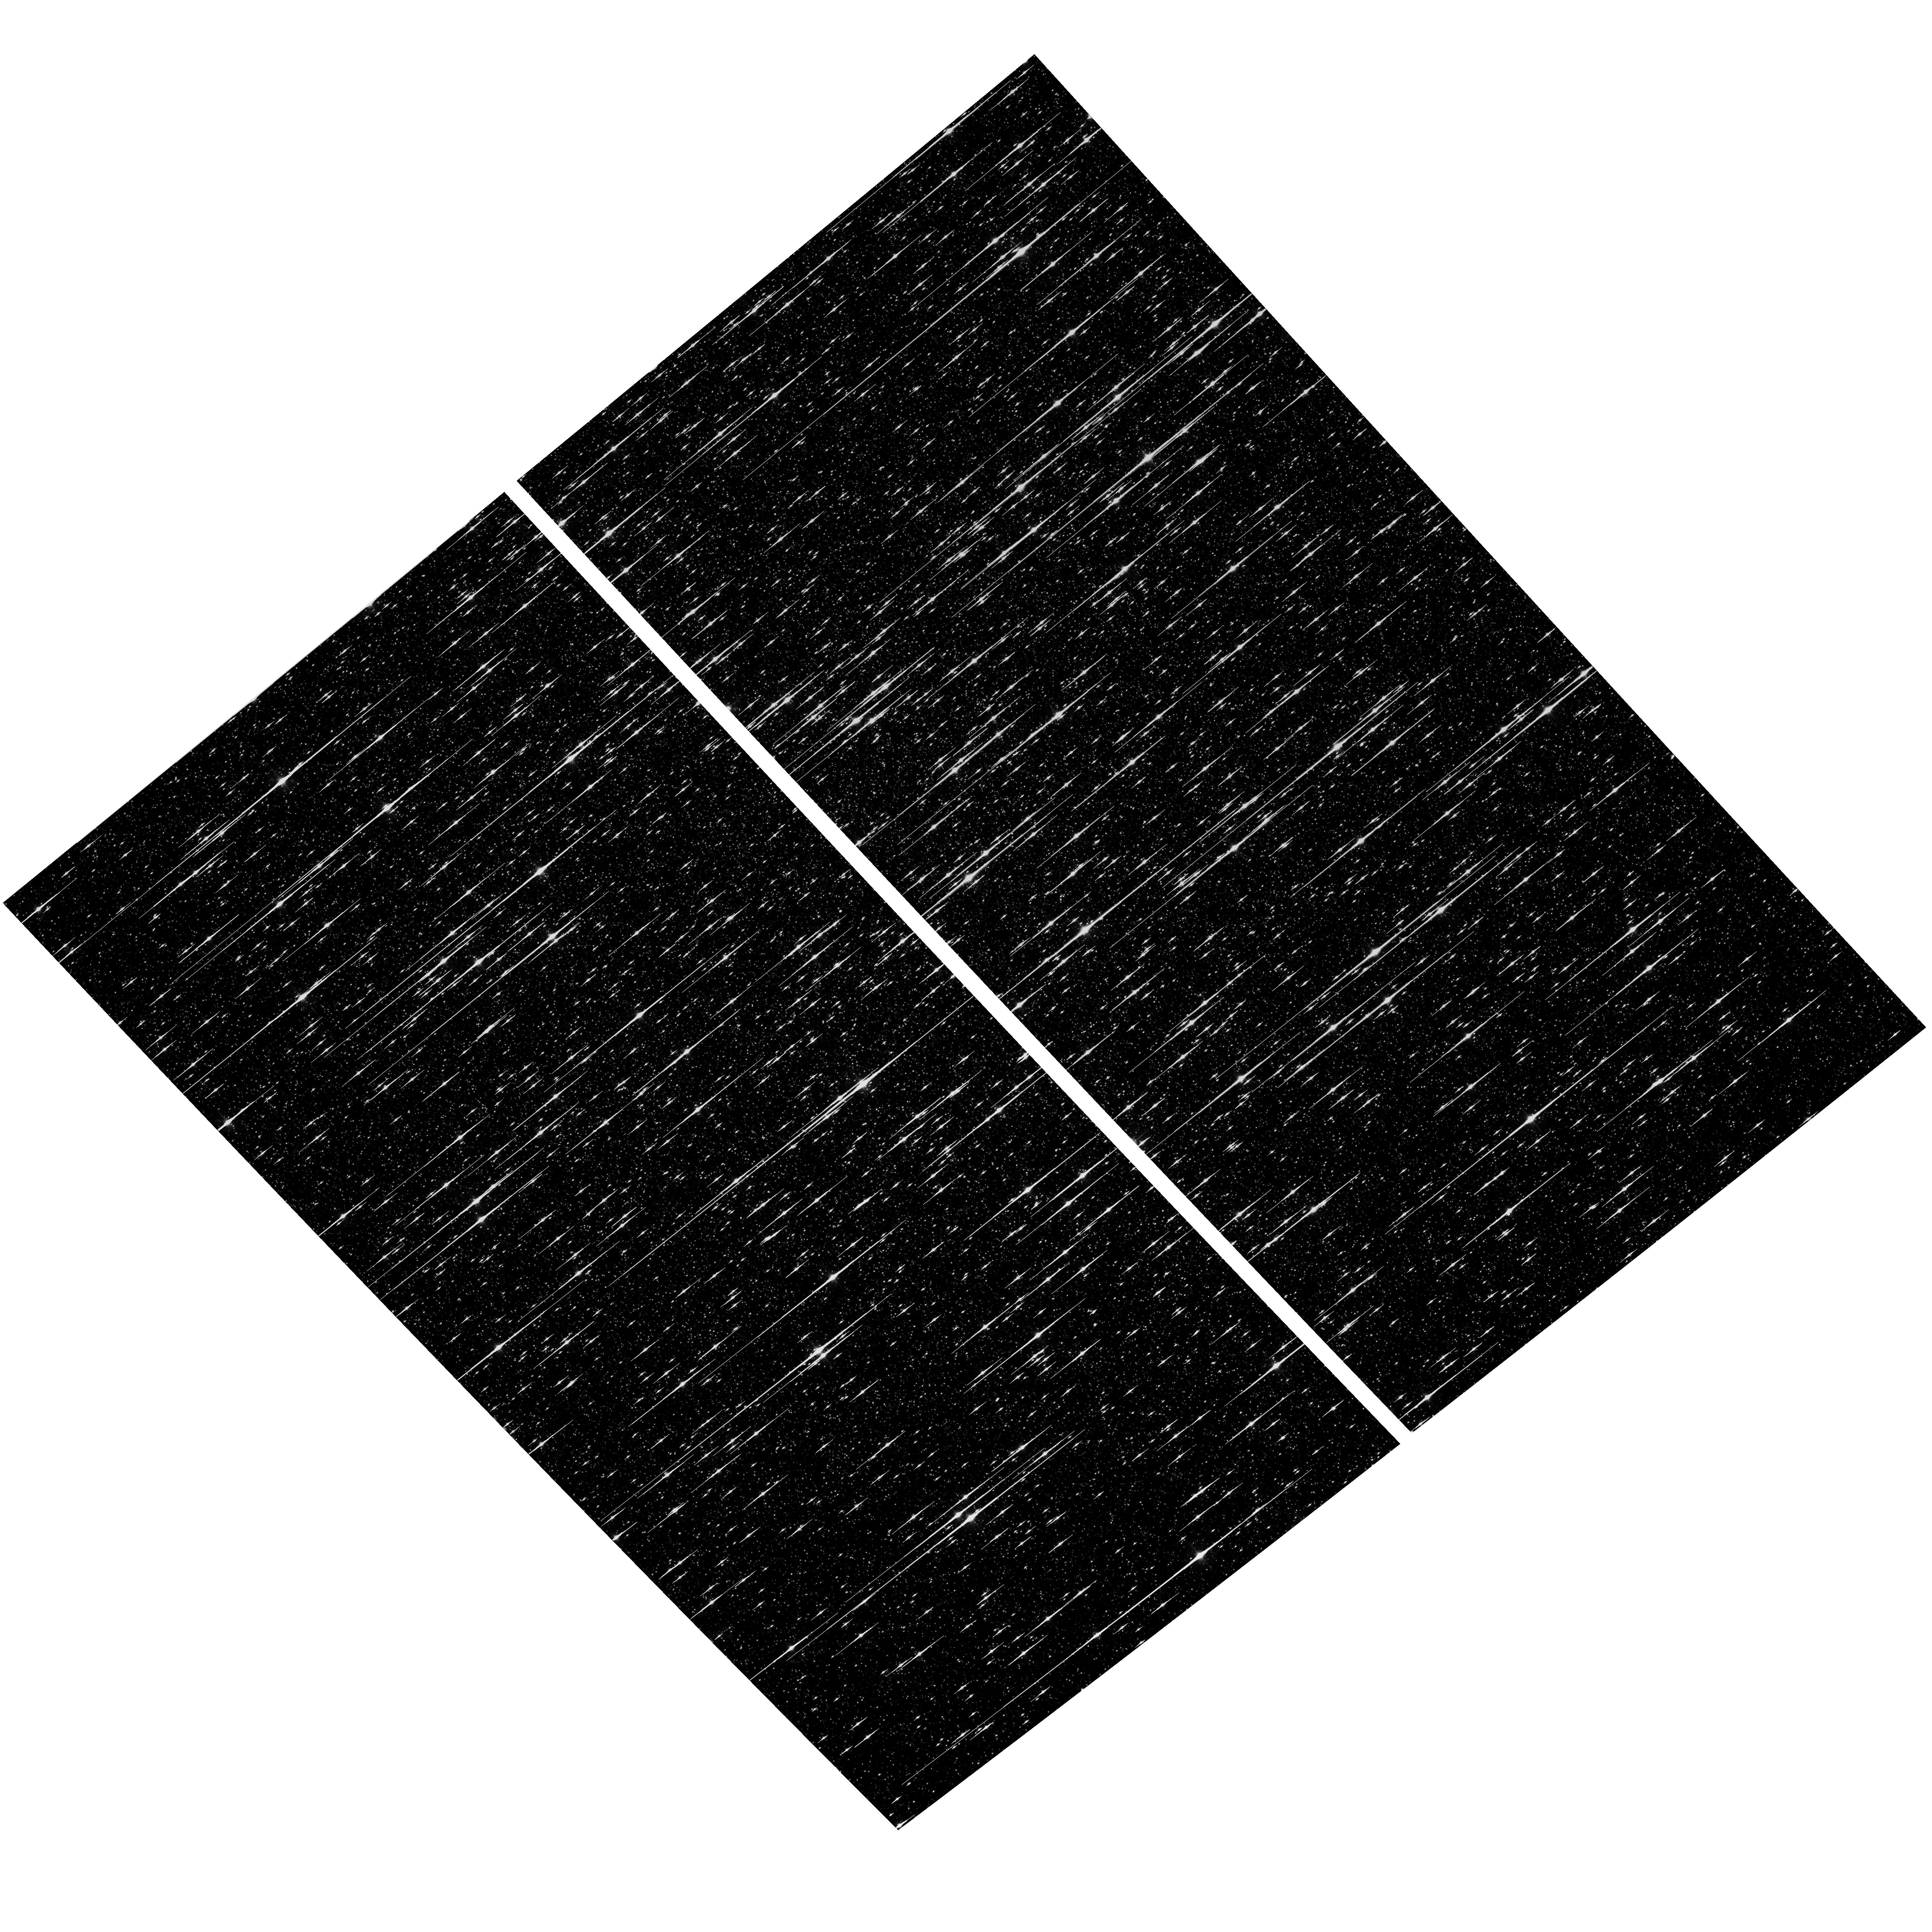
Target: OMEGACEN. Instrument: ACS/WFC. Filter: F606W. Exposure: 6 min. Observation ID: hst_13066_02_acs_wfc_f606w_jc3c02

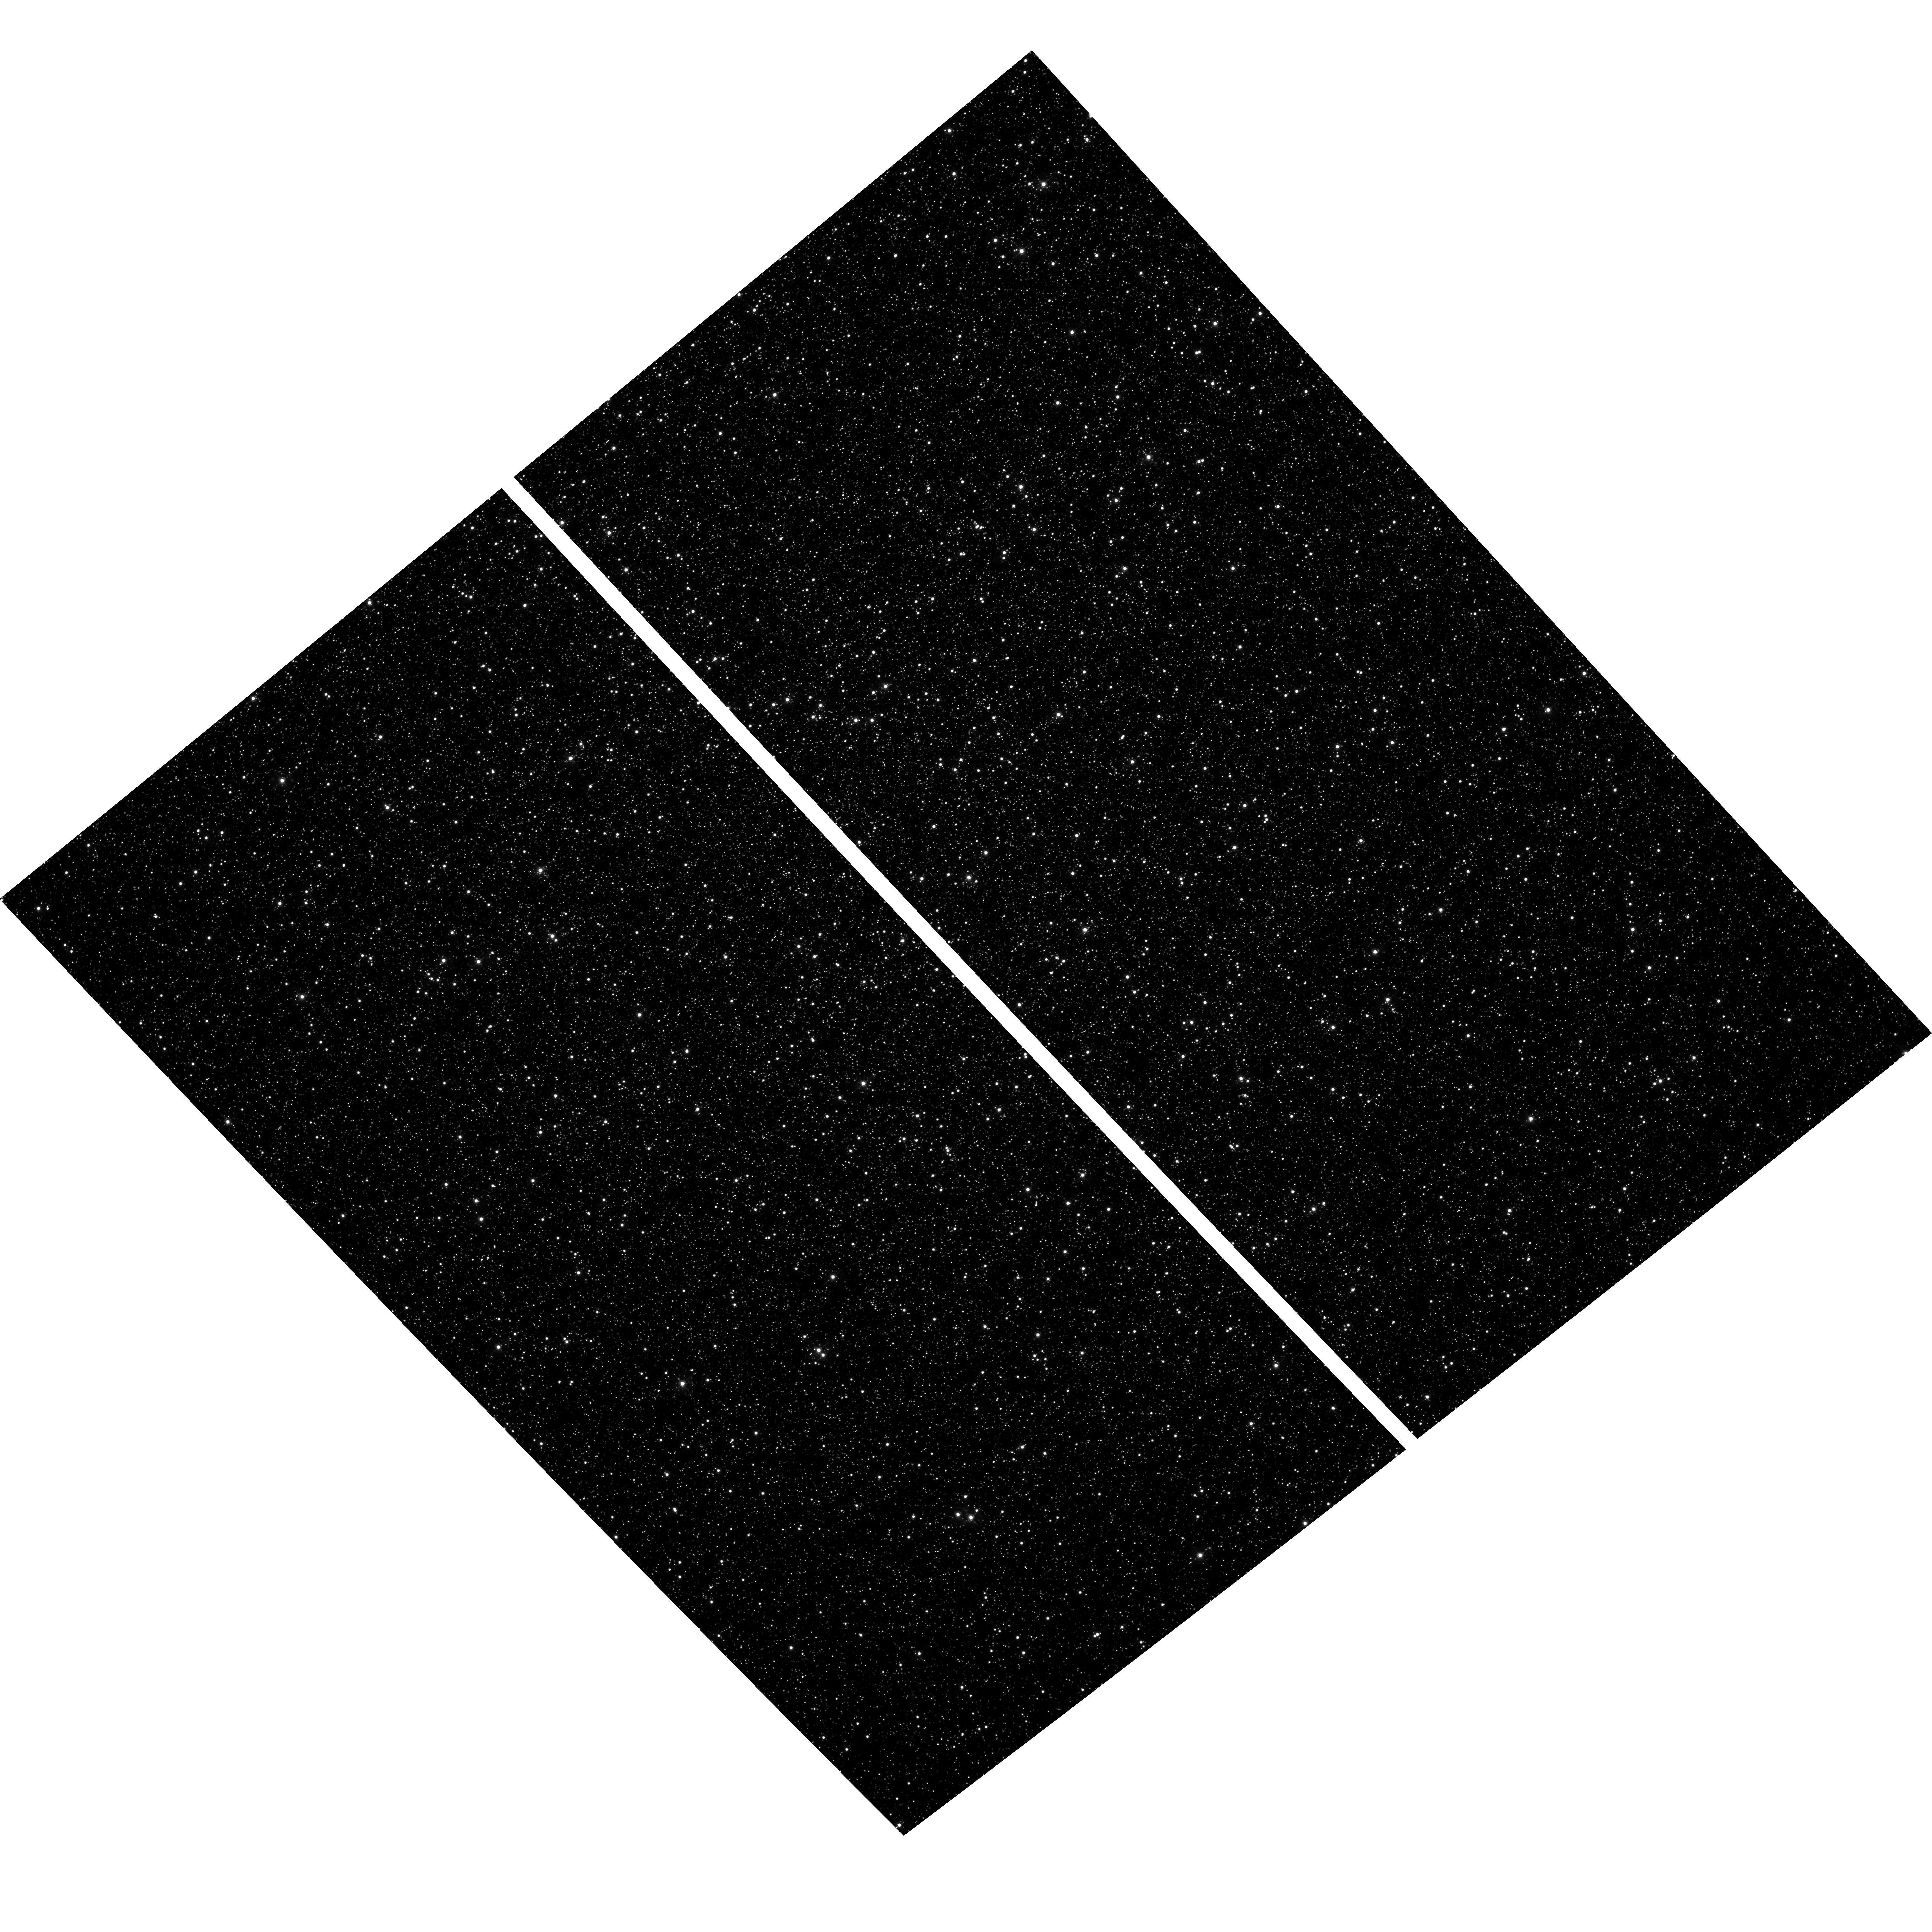
Target: OMEGACEN. Instrument: ACS/WFC. Filter: F435W. Exposure: 52 min. Observation ID: hst_13066_02_acs_wfc_f435w_jc3c02

ACS Postflash Characterization (PI: Smith, Linda J.)

This program will evaluate the in-flight performance of the ACS/WFC post-flash lamp. A series of observations of Omega Cen will be taken using short and long exposures. The short exposures will be post-flashed using pre-determined exposure times to produce backgrounds from 0 to 125 e-. The data will be used to (1) make an empirical study of the effectiveness in preserving counts for faint stars on various post-flash backgrounds; (2) validate that our current mechanisms for formula-based and pixel-based corrections provide good fixes for whatever CTE remains; and (3) probe a fine enough range of backgrounds that users will be able to pick the level that optimizes their science, which will be a straightforward compromise between the noise added and the signal preserved.